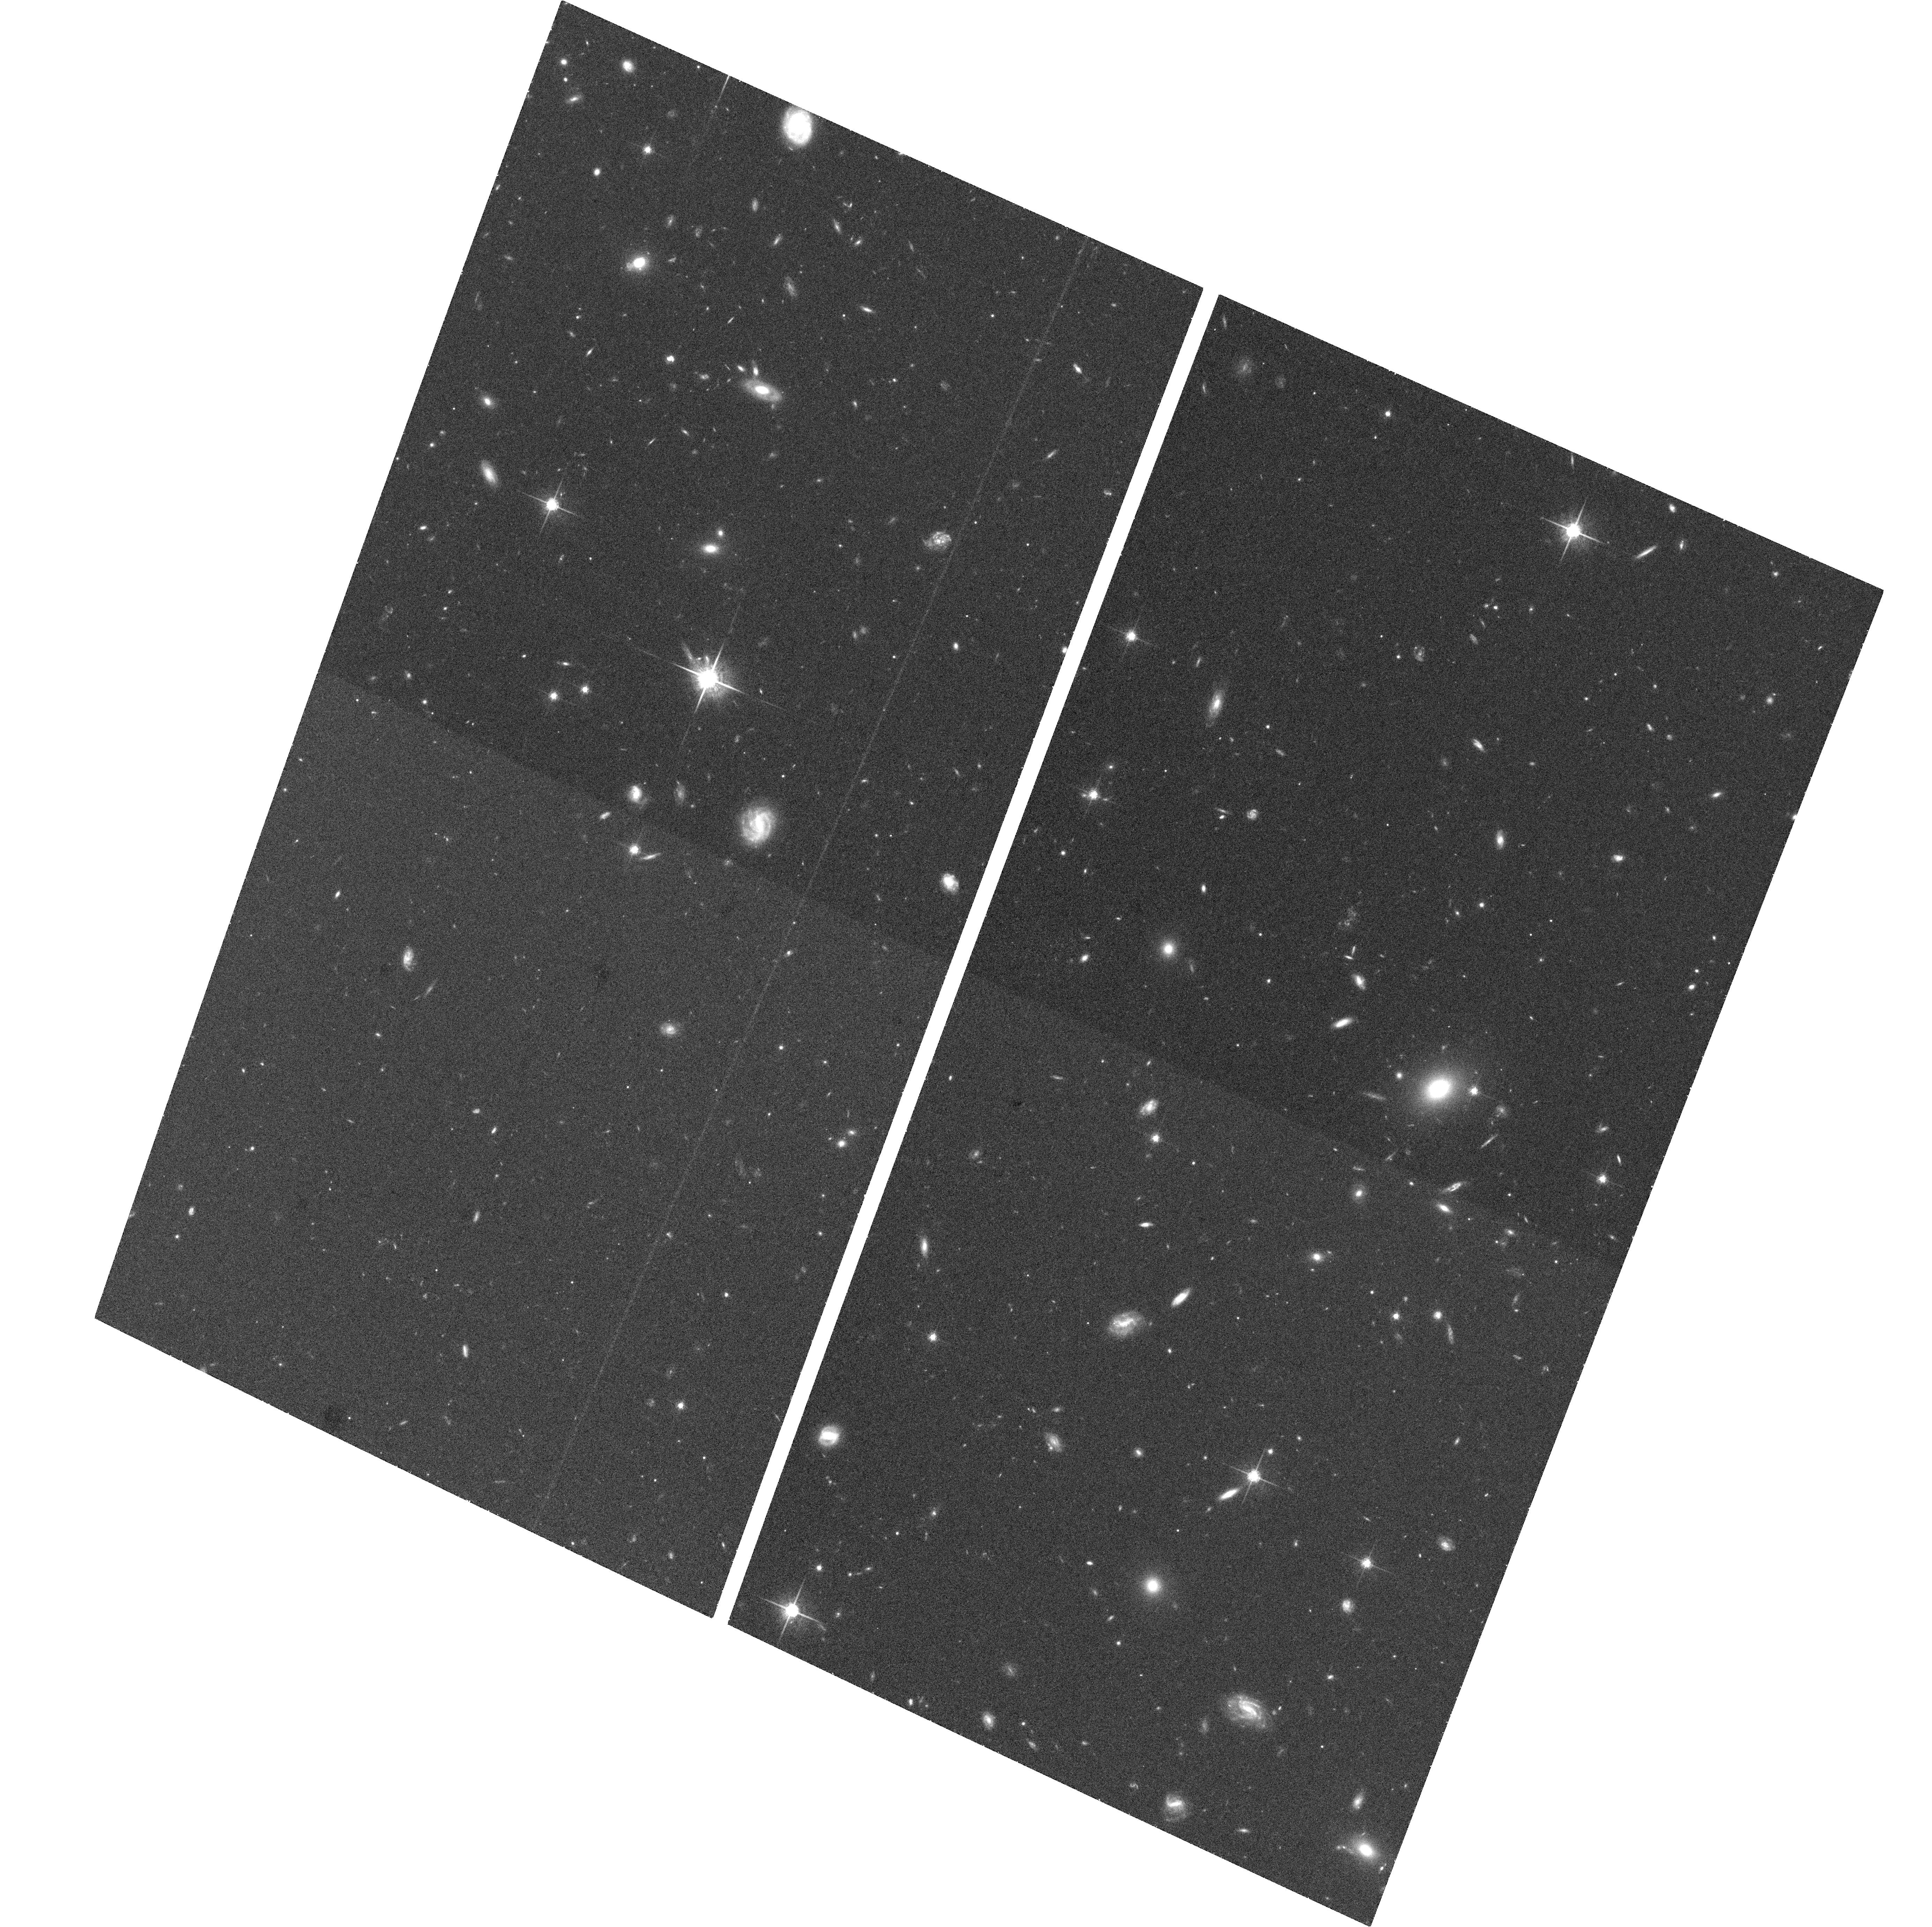
Target: SST171831.6+595317
Instrument: ACS/WFC
Filter: F775W
Exposure: 36 min
Observation ID: hst_10848_04_acs_wfc_f775w_j9om04

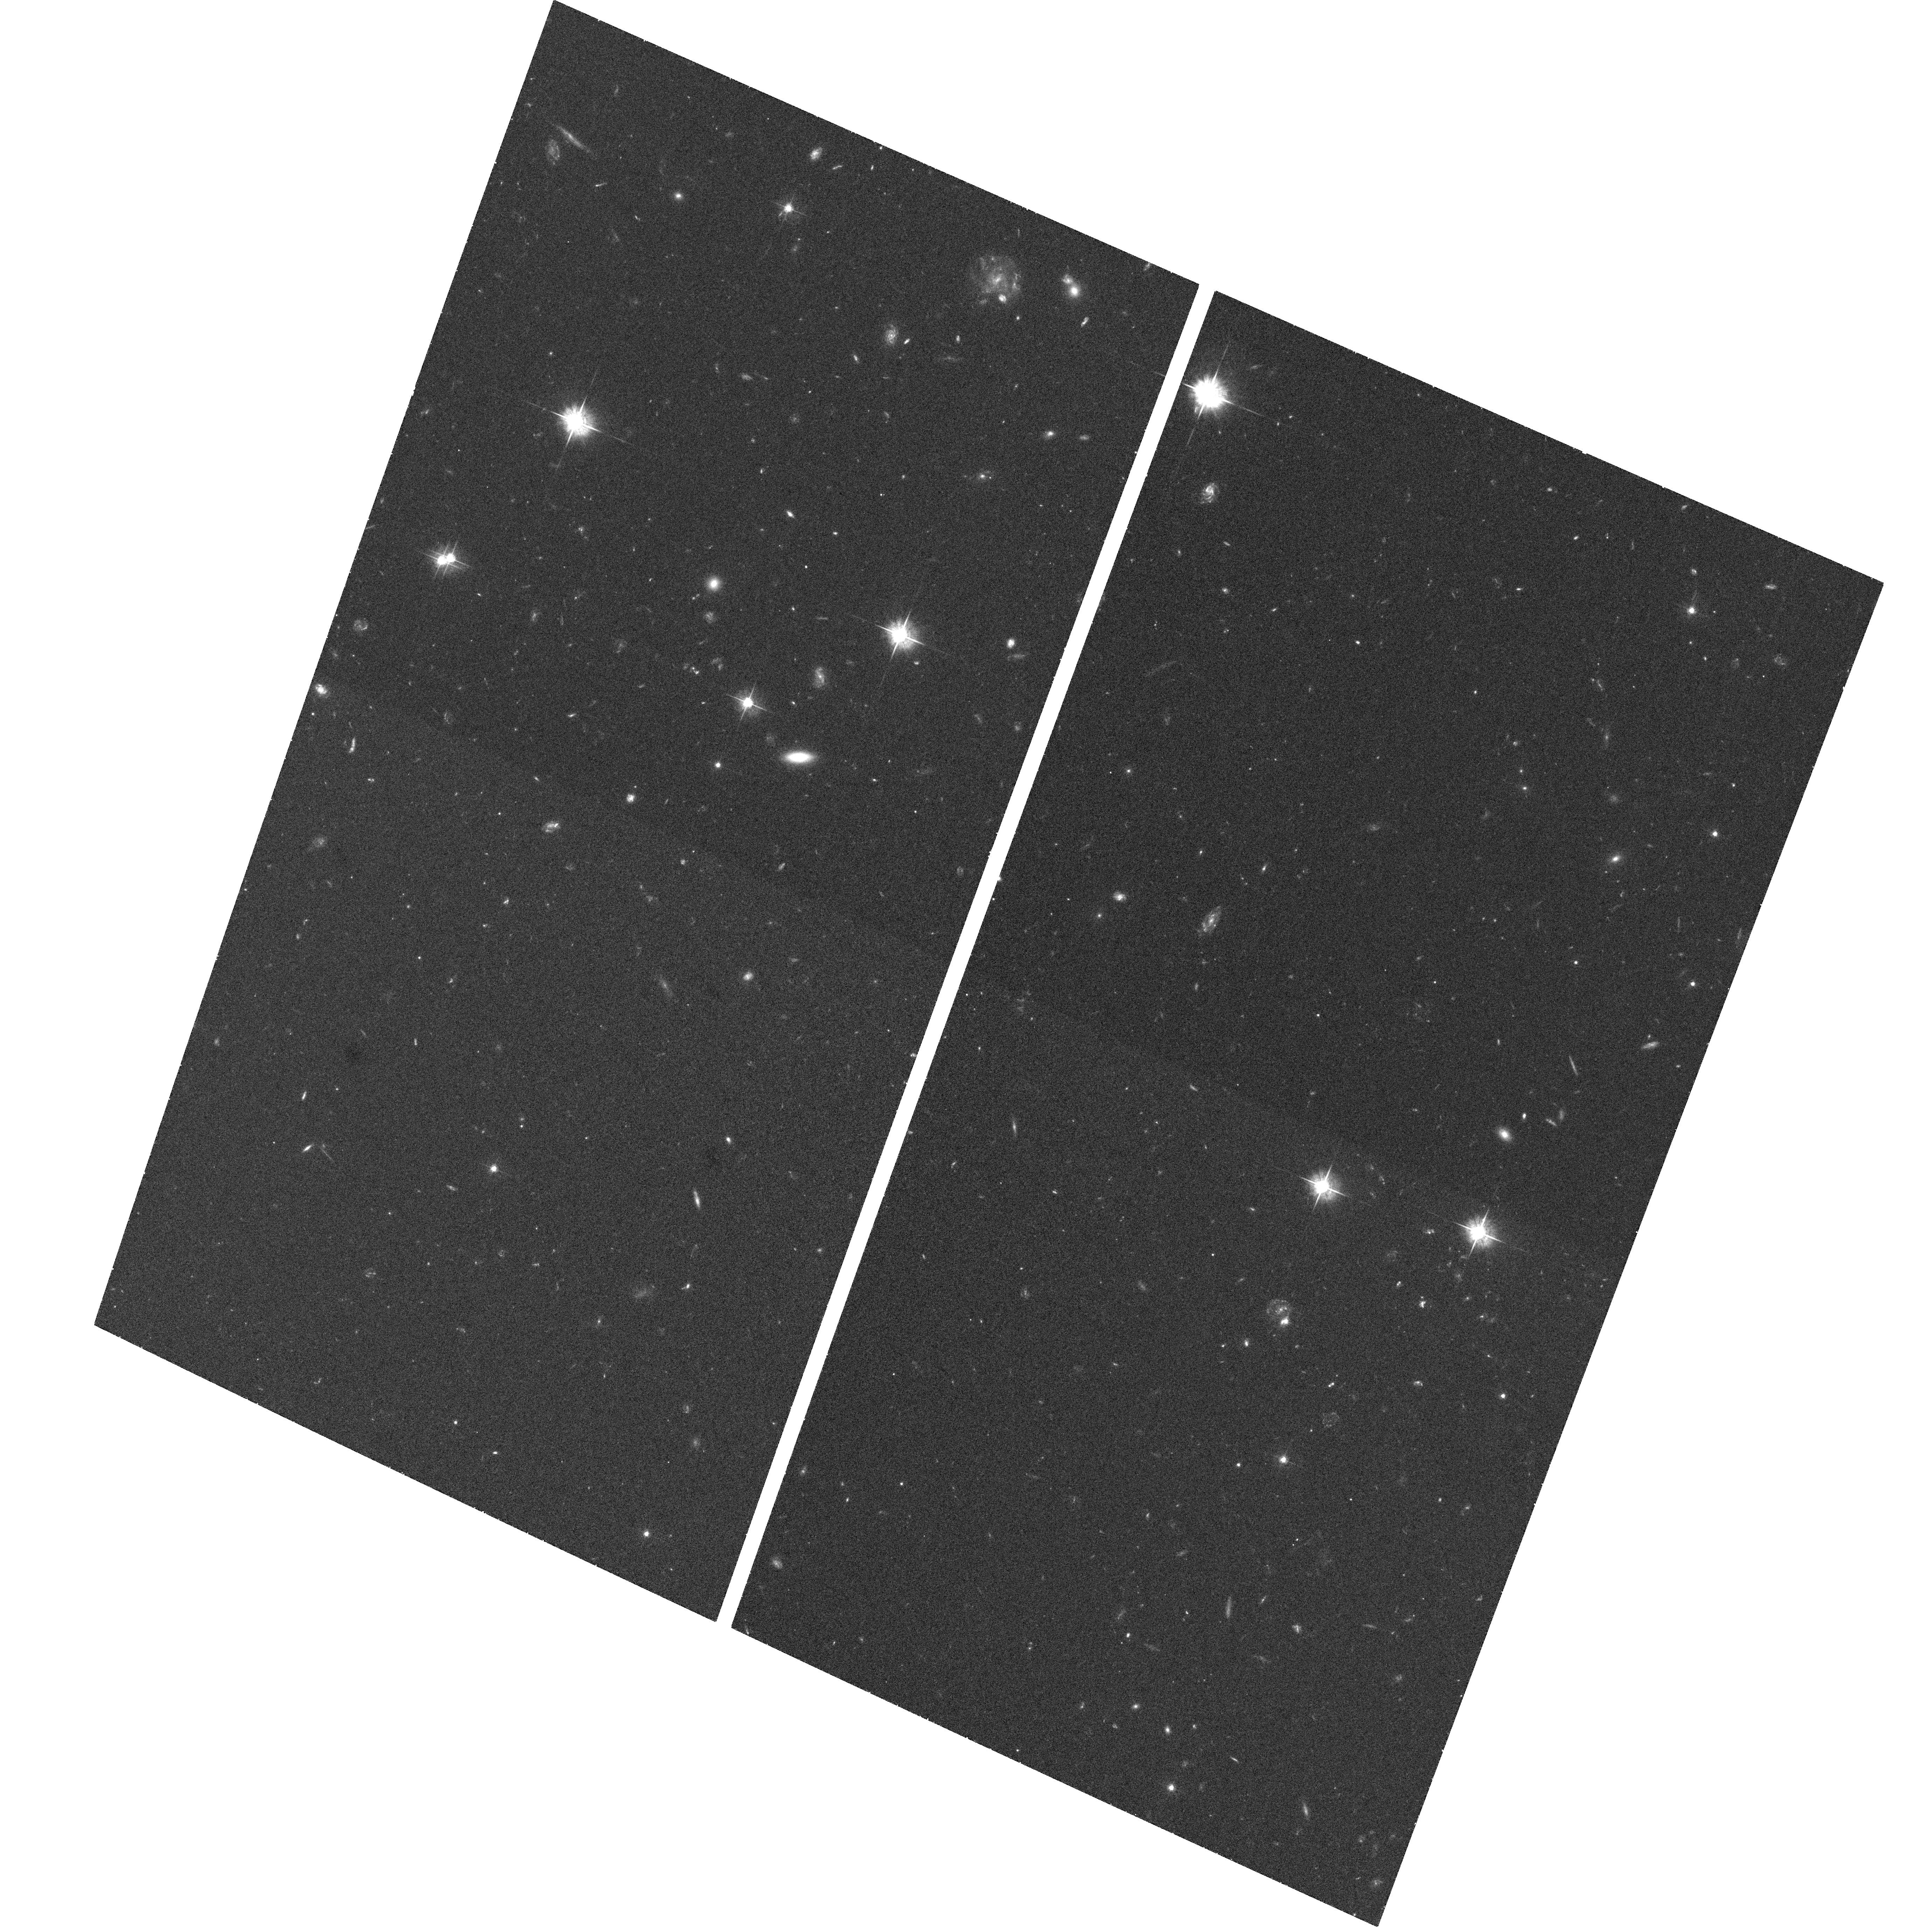
Target: SST171147.4+585839
Instrument: ACS/WFC
Filter: F555W
Exposure: 37 min
Observation ID: hst_10848_02_acs_wfc_f555w_j9om02

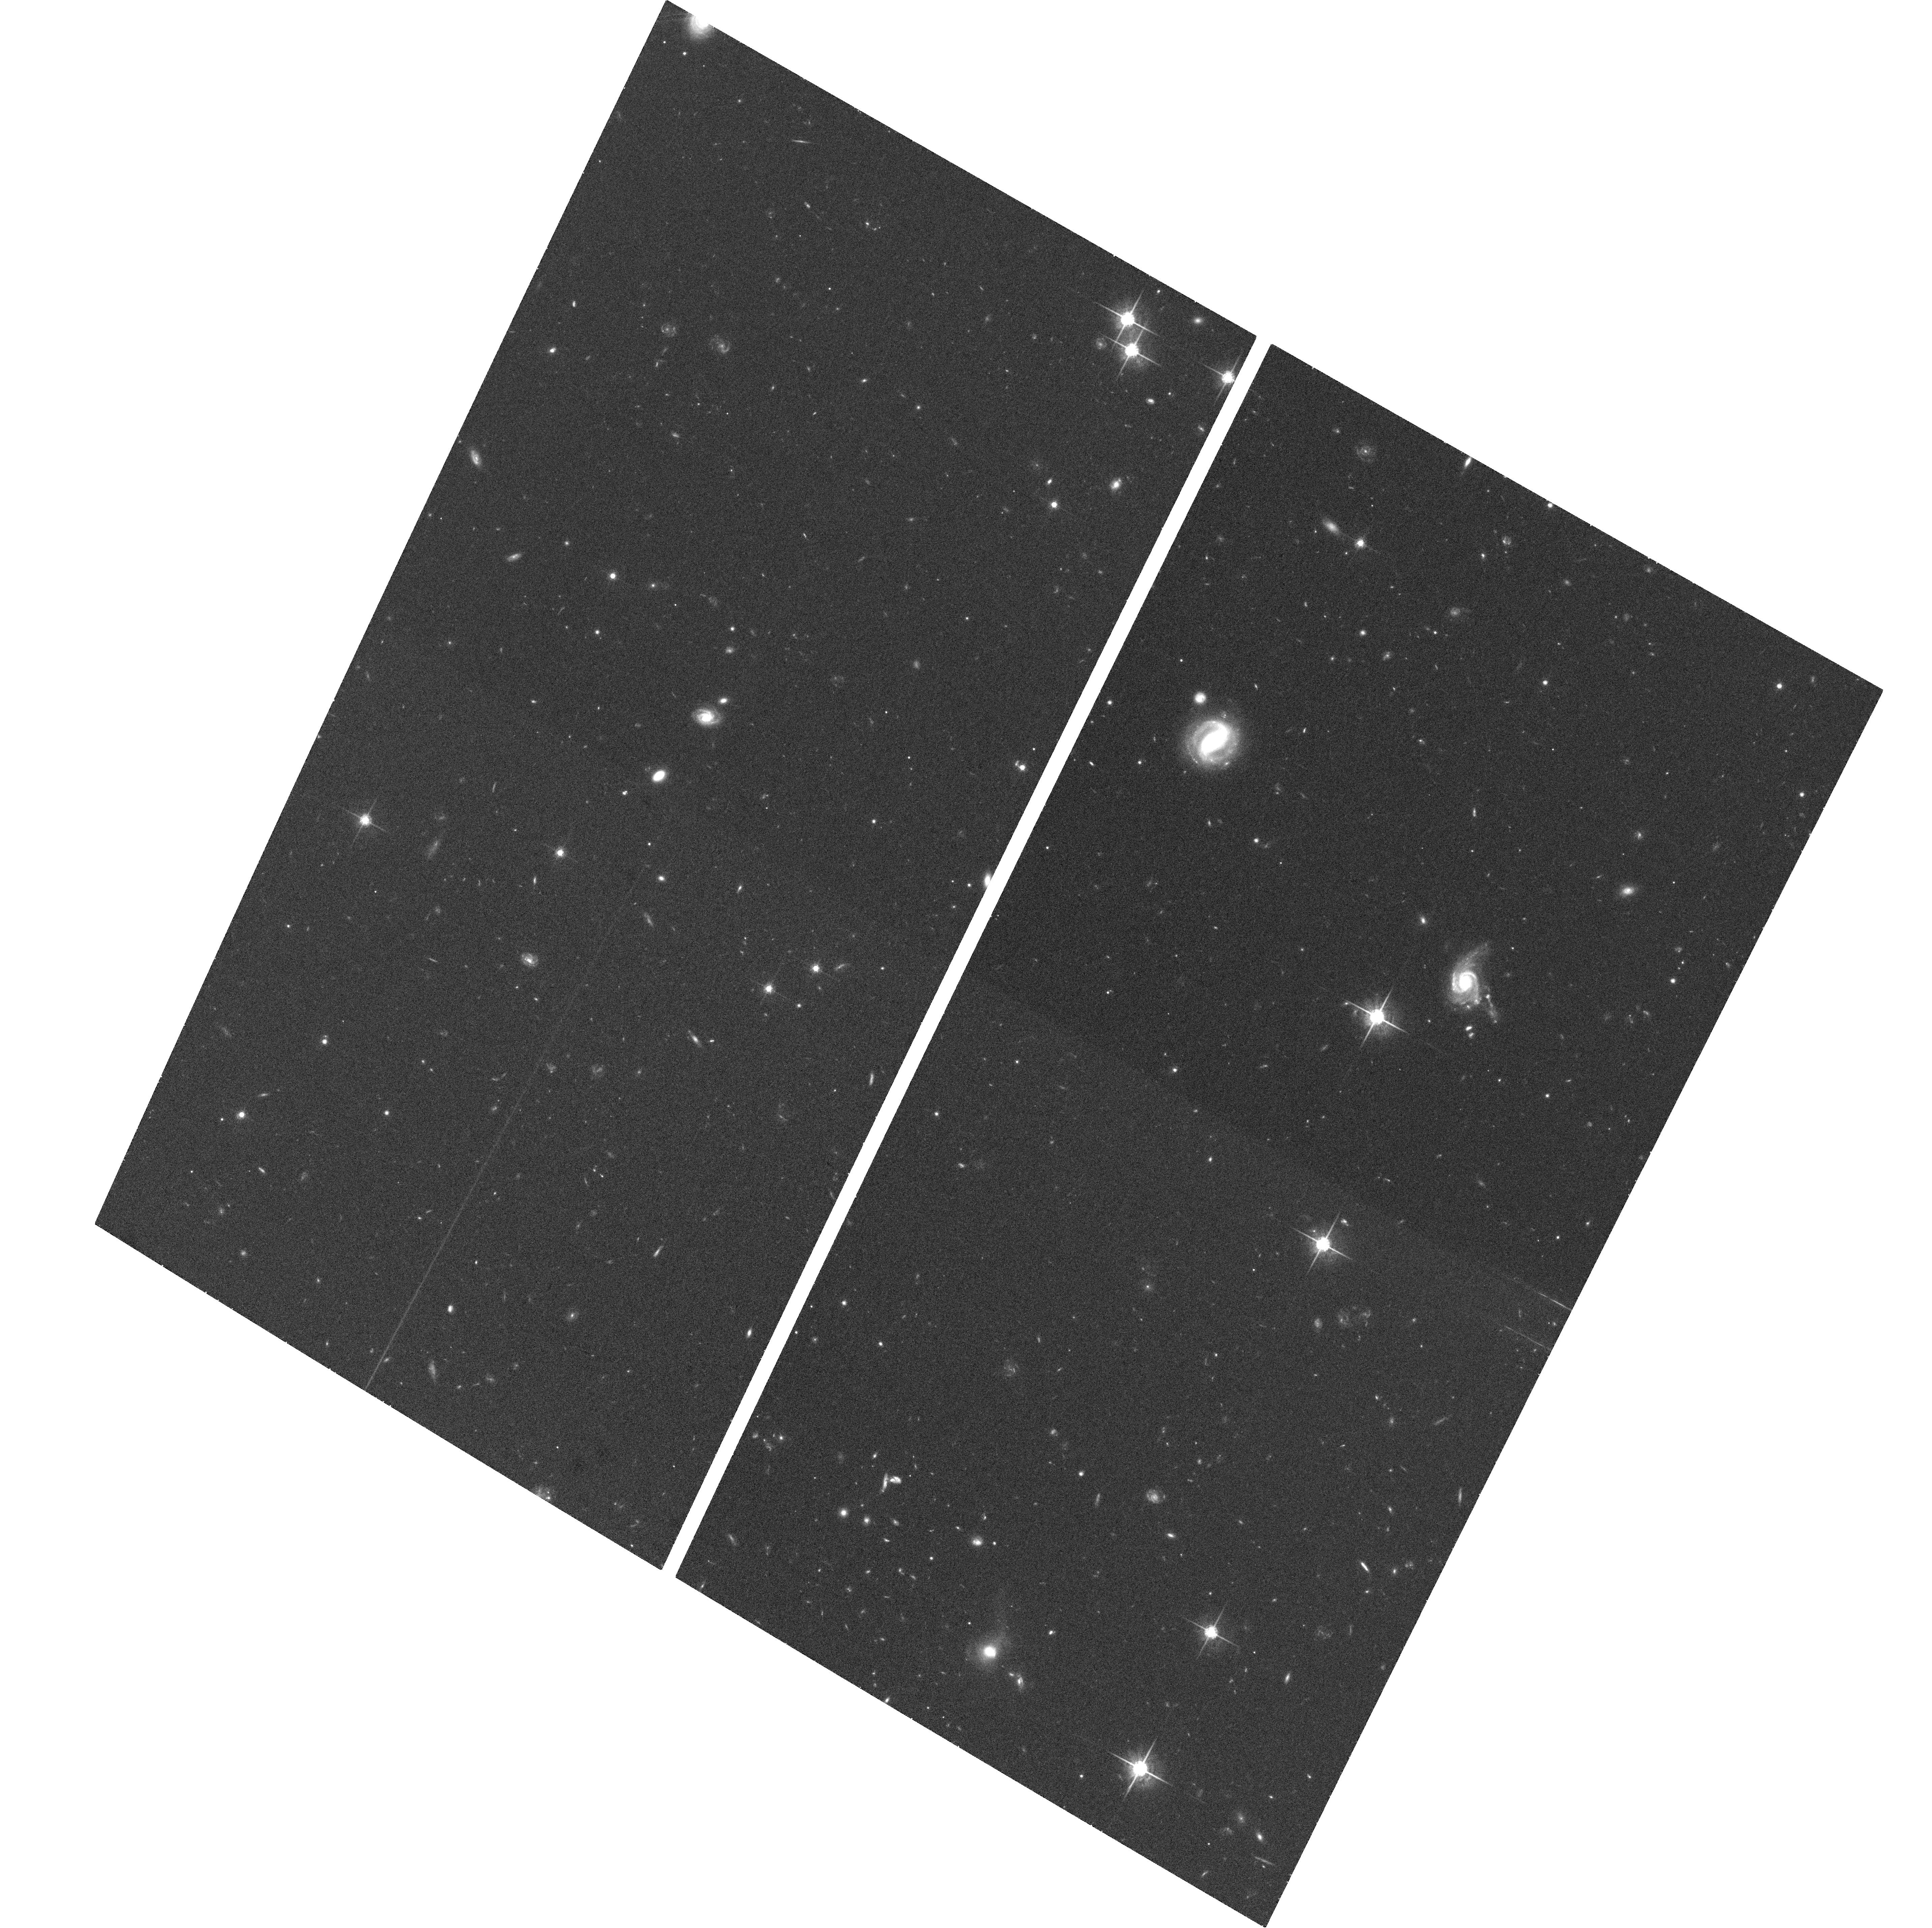
Target: SST171106.8+590436
Instrument: ACS/WFC
Filter: F775W
Exposure: 36 min
Observation ID: hst_10848_01_acs_wfc_f775w_j9om01

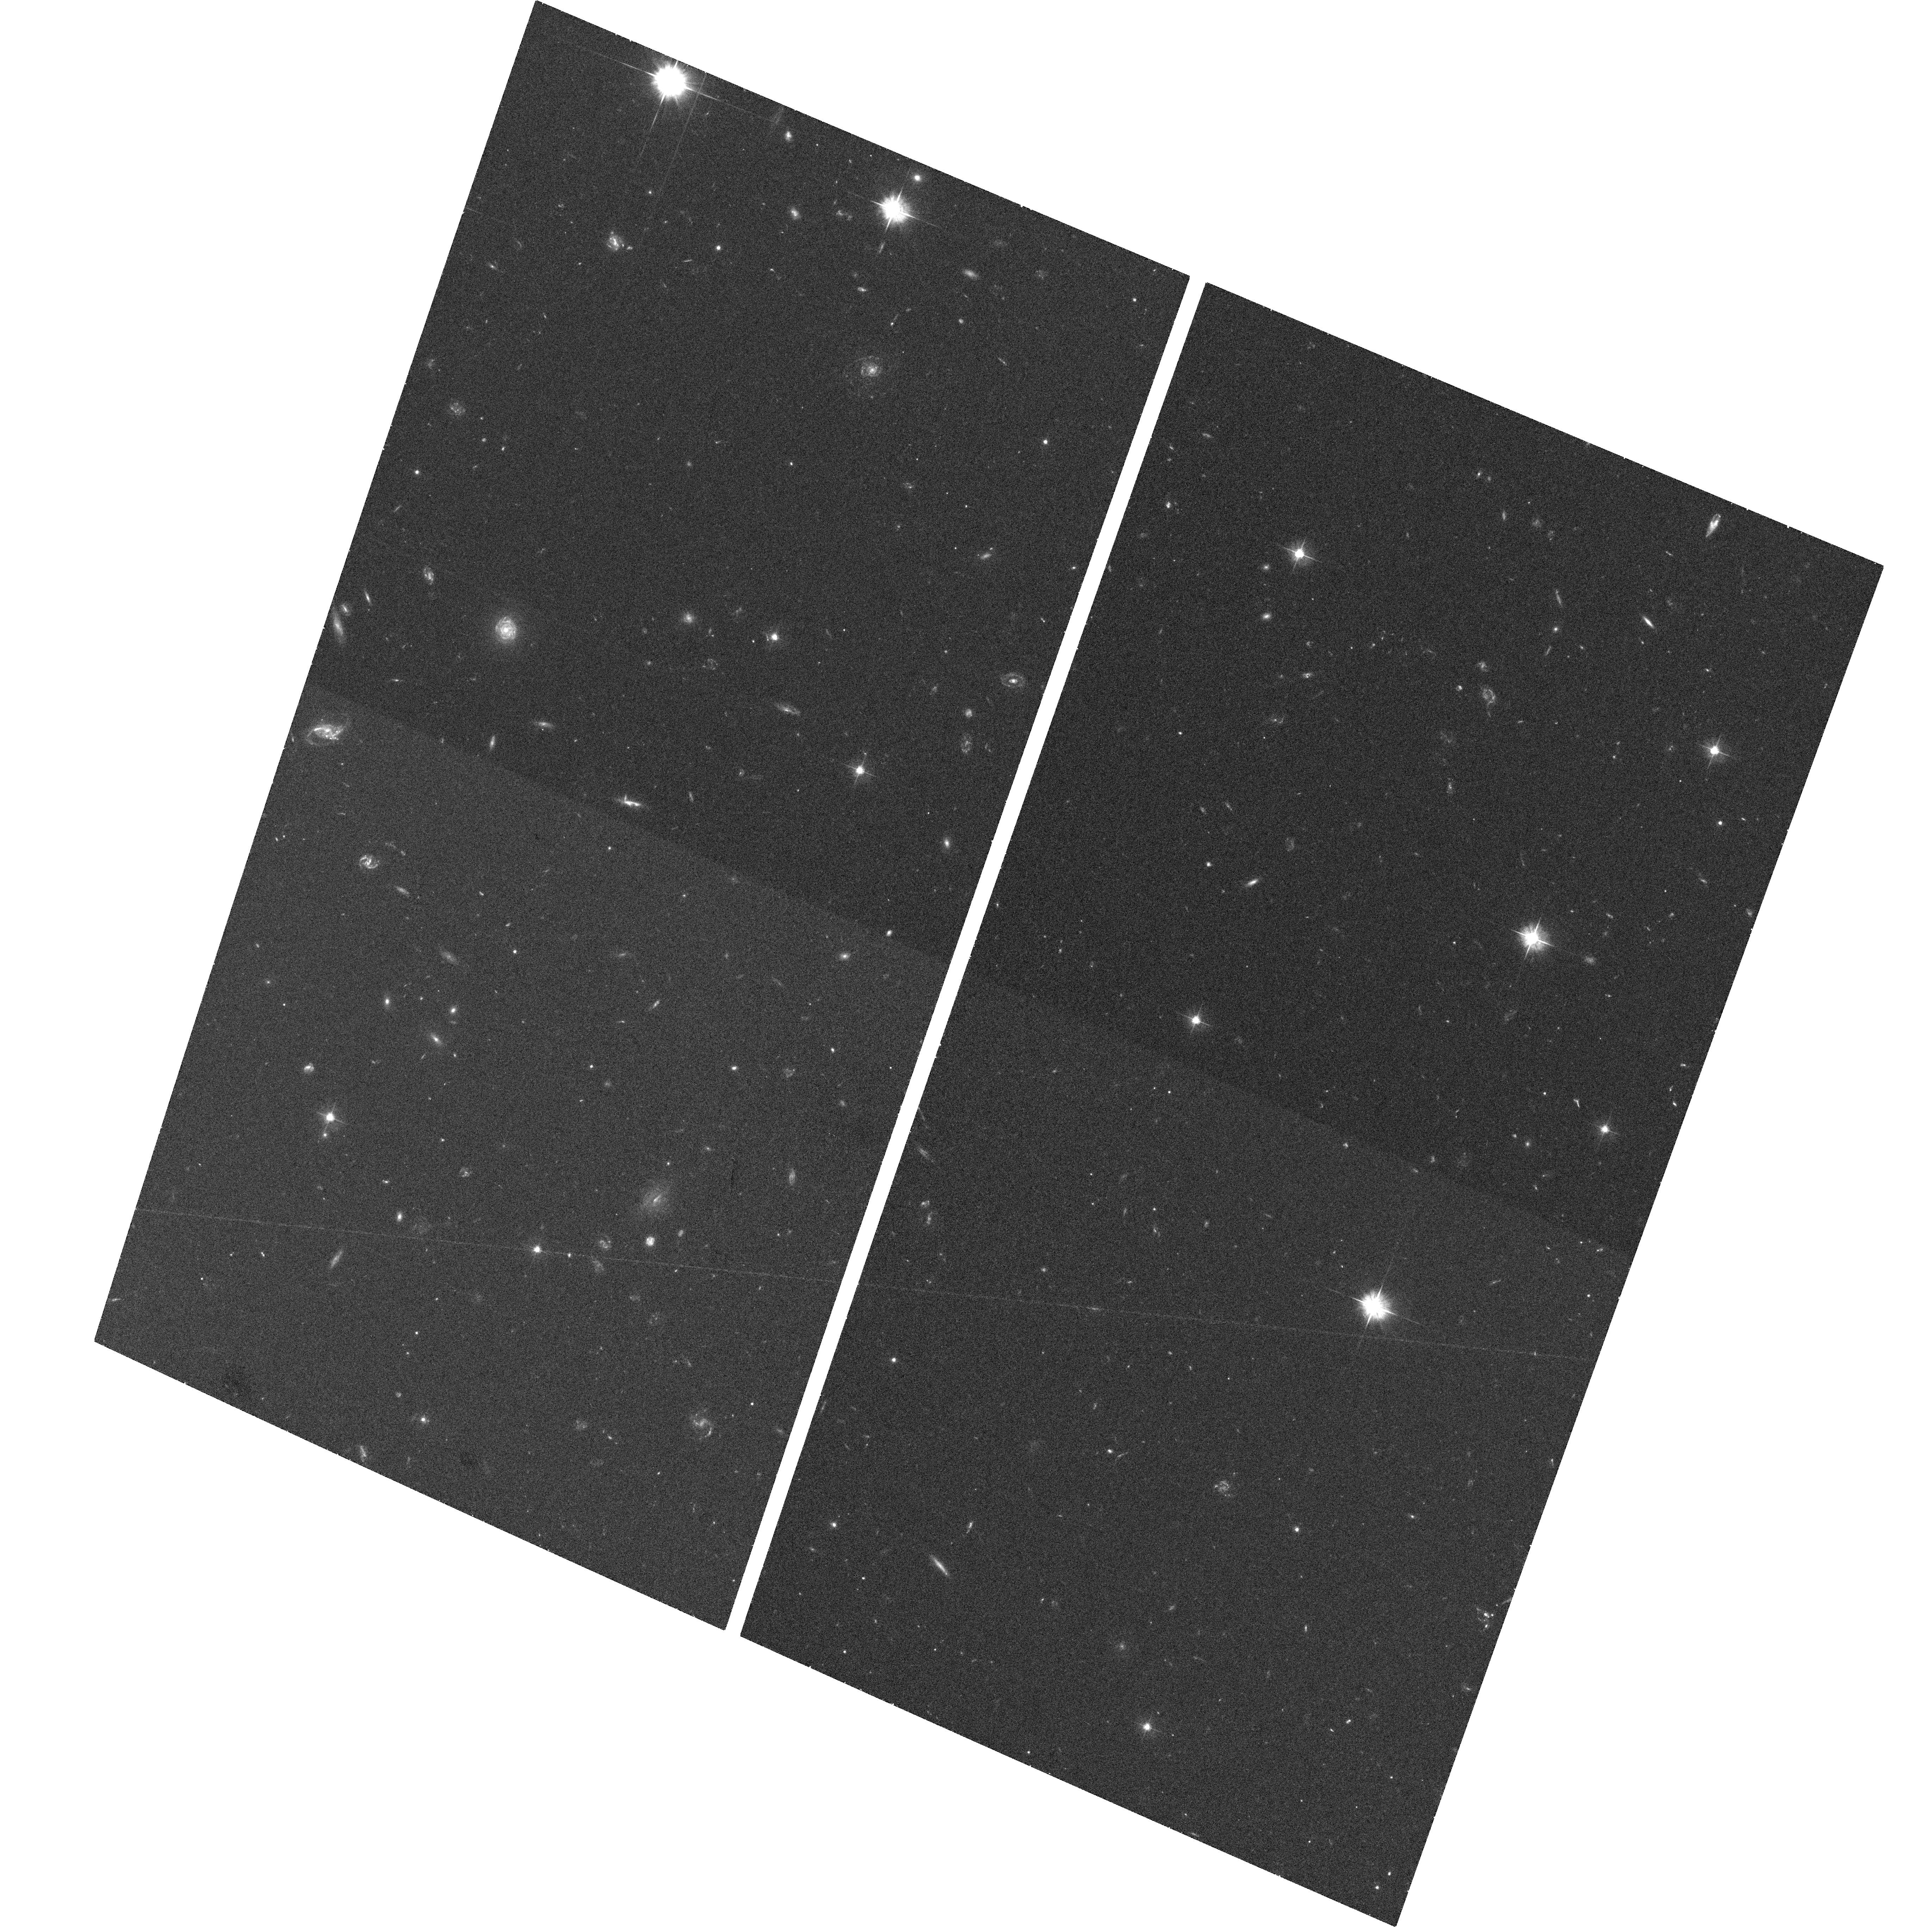
Target: SST172458.3+591545
Instrument: ACS/WFC
Filter: F475W
Exposure: 37 min
Observation ID: hst_10848_06_acs_wfc_f475w_j9om06

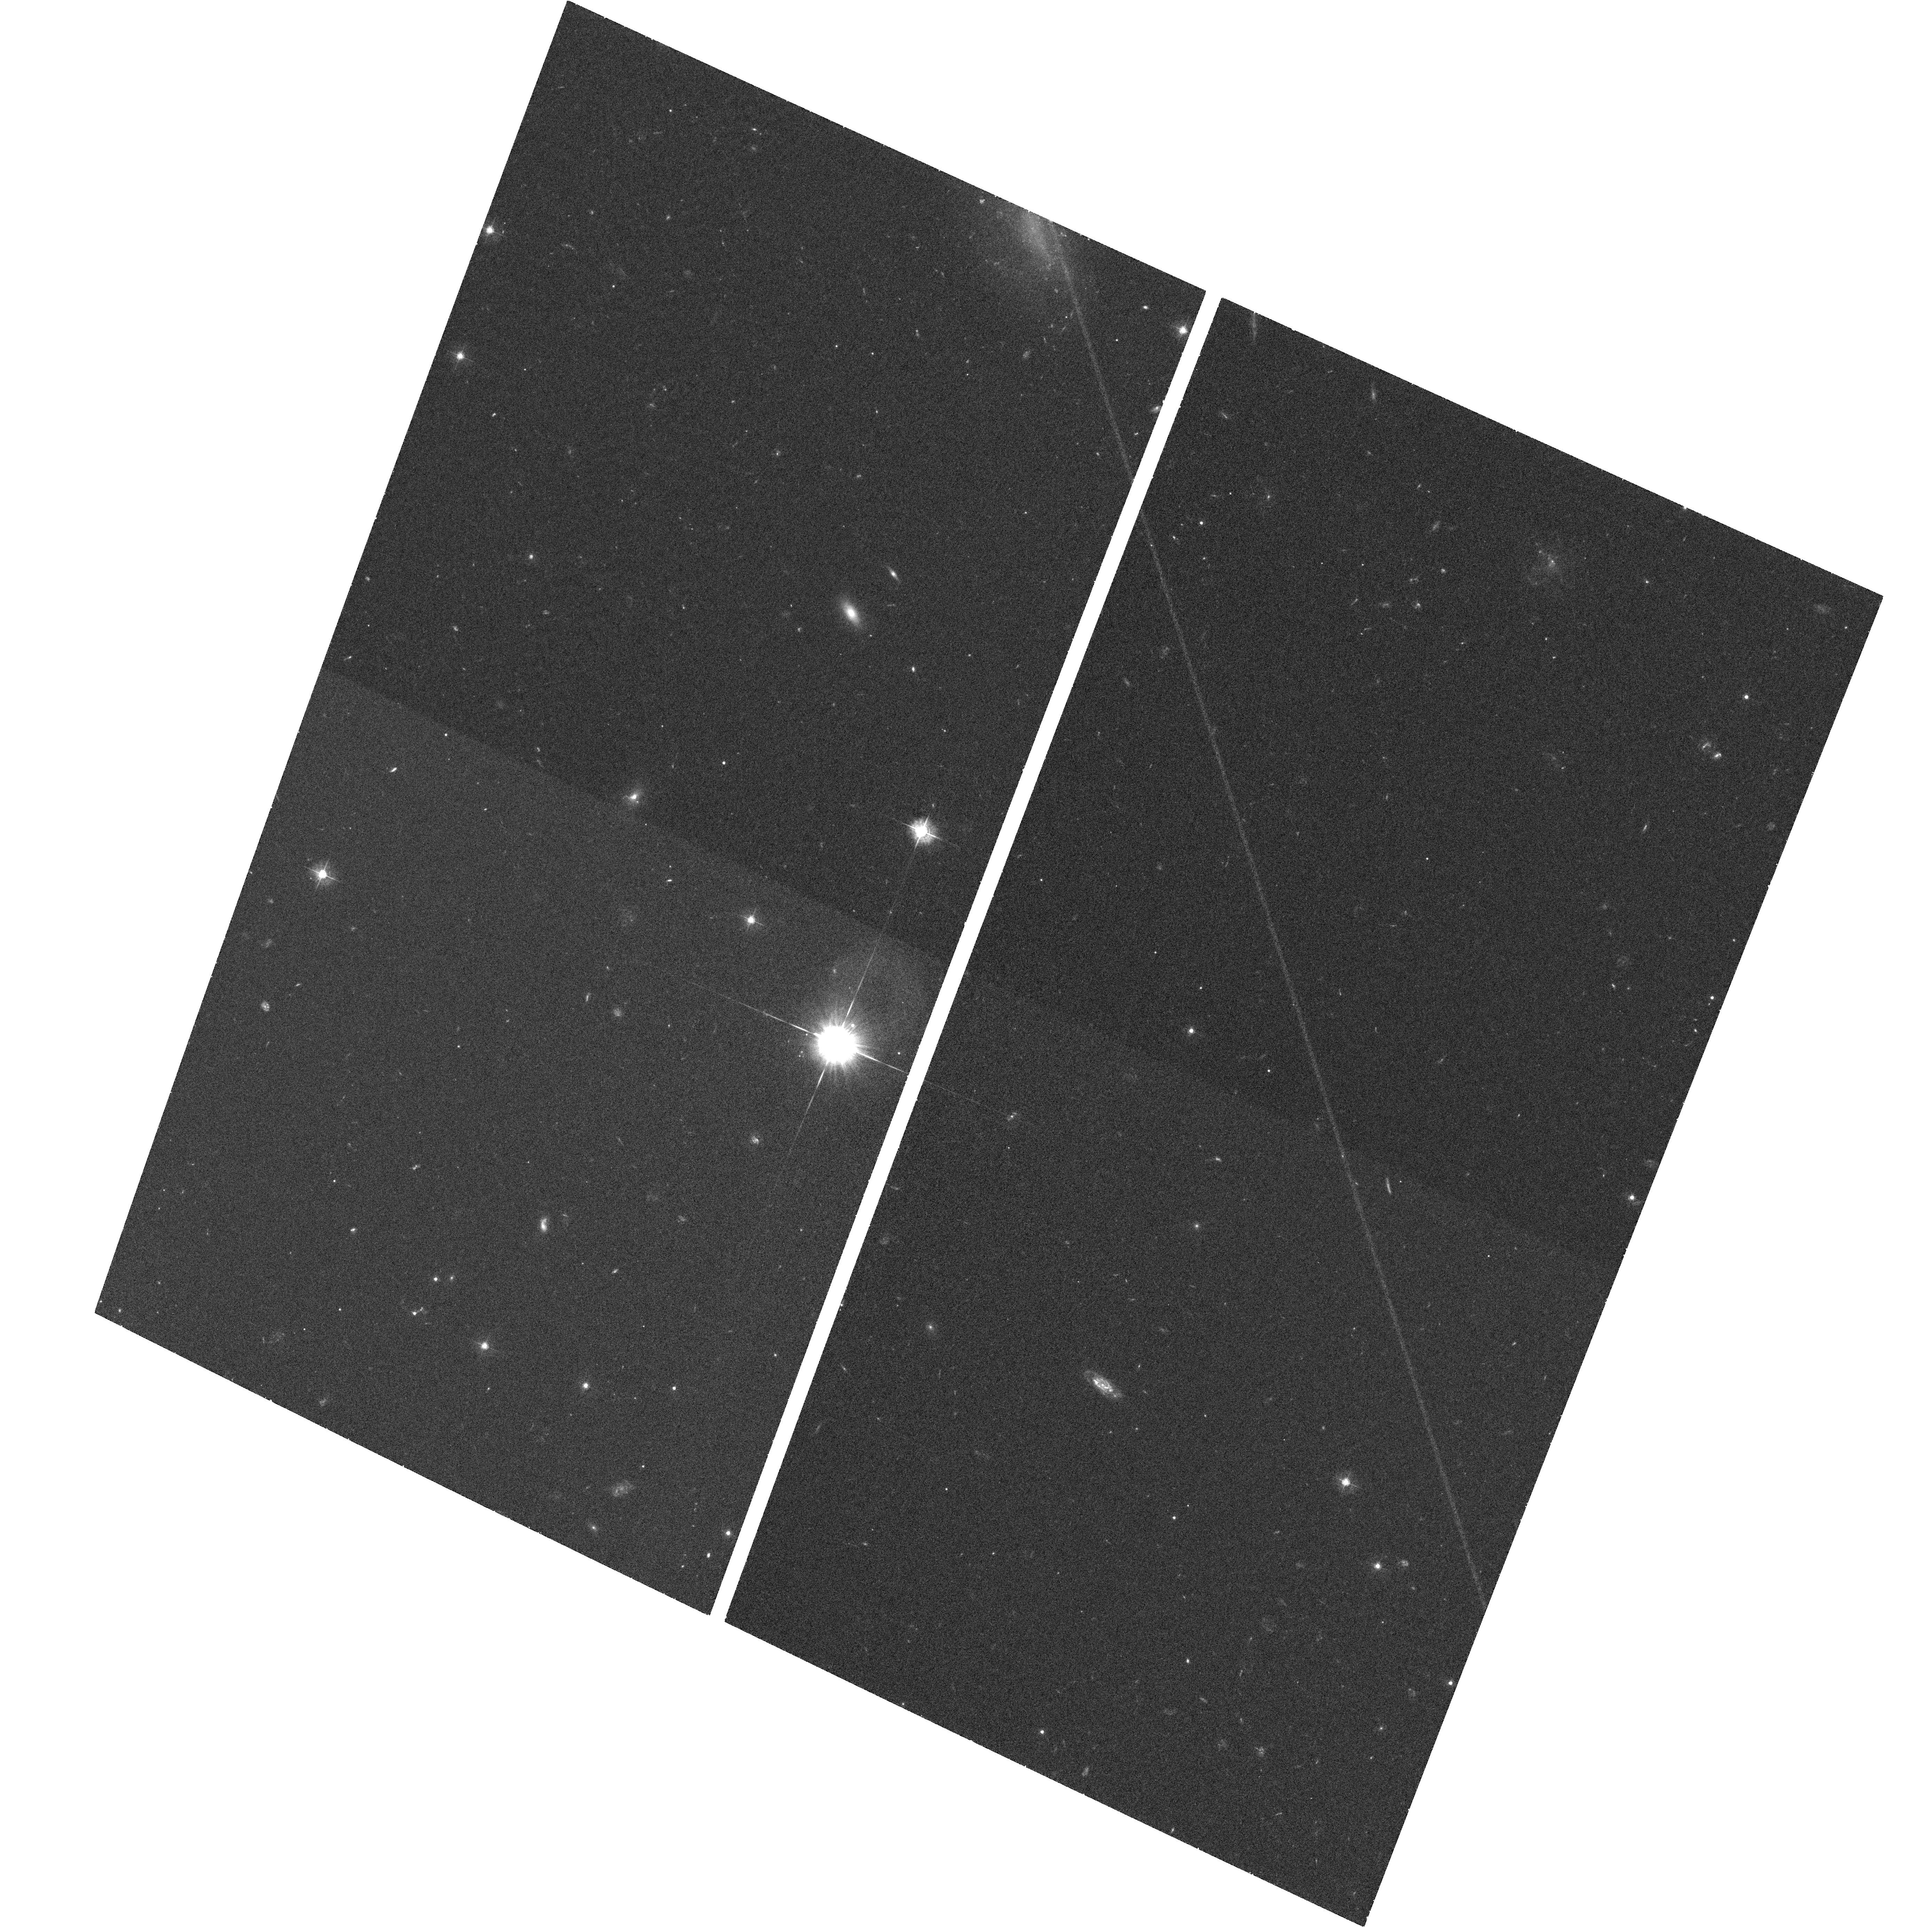
Target: SST172123.1+601214
Instrument: ACS/WFC
Filter: F435W
Exposure: 37 min
Observation ID: hst_10848_05_acs_wfc_f435w_j9om05

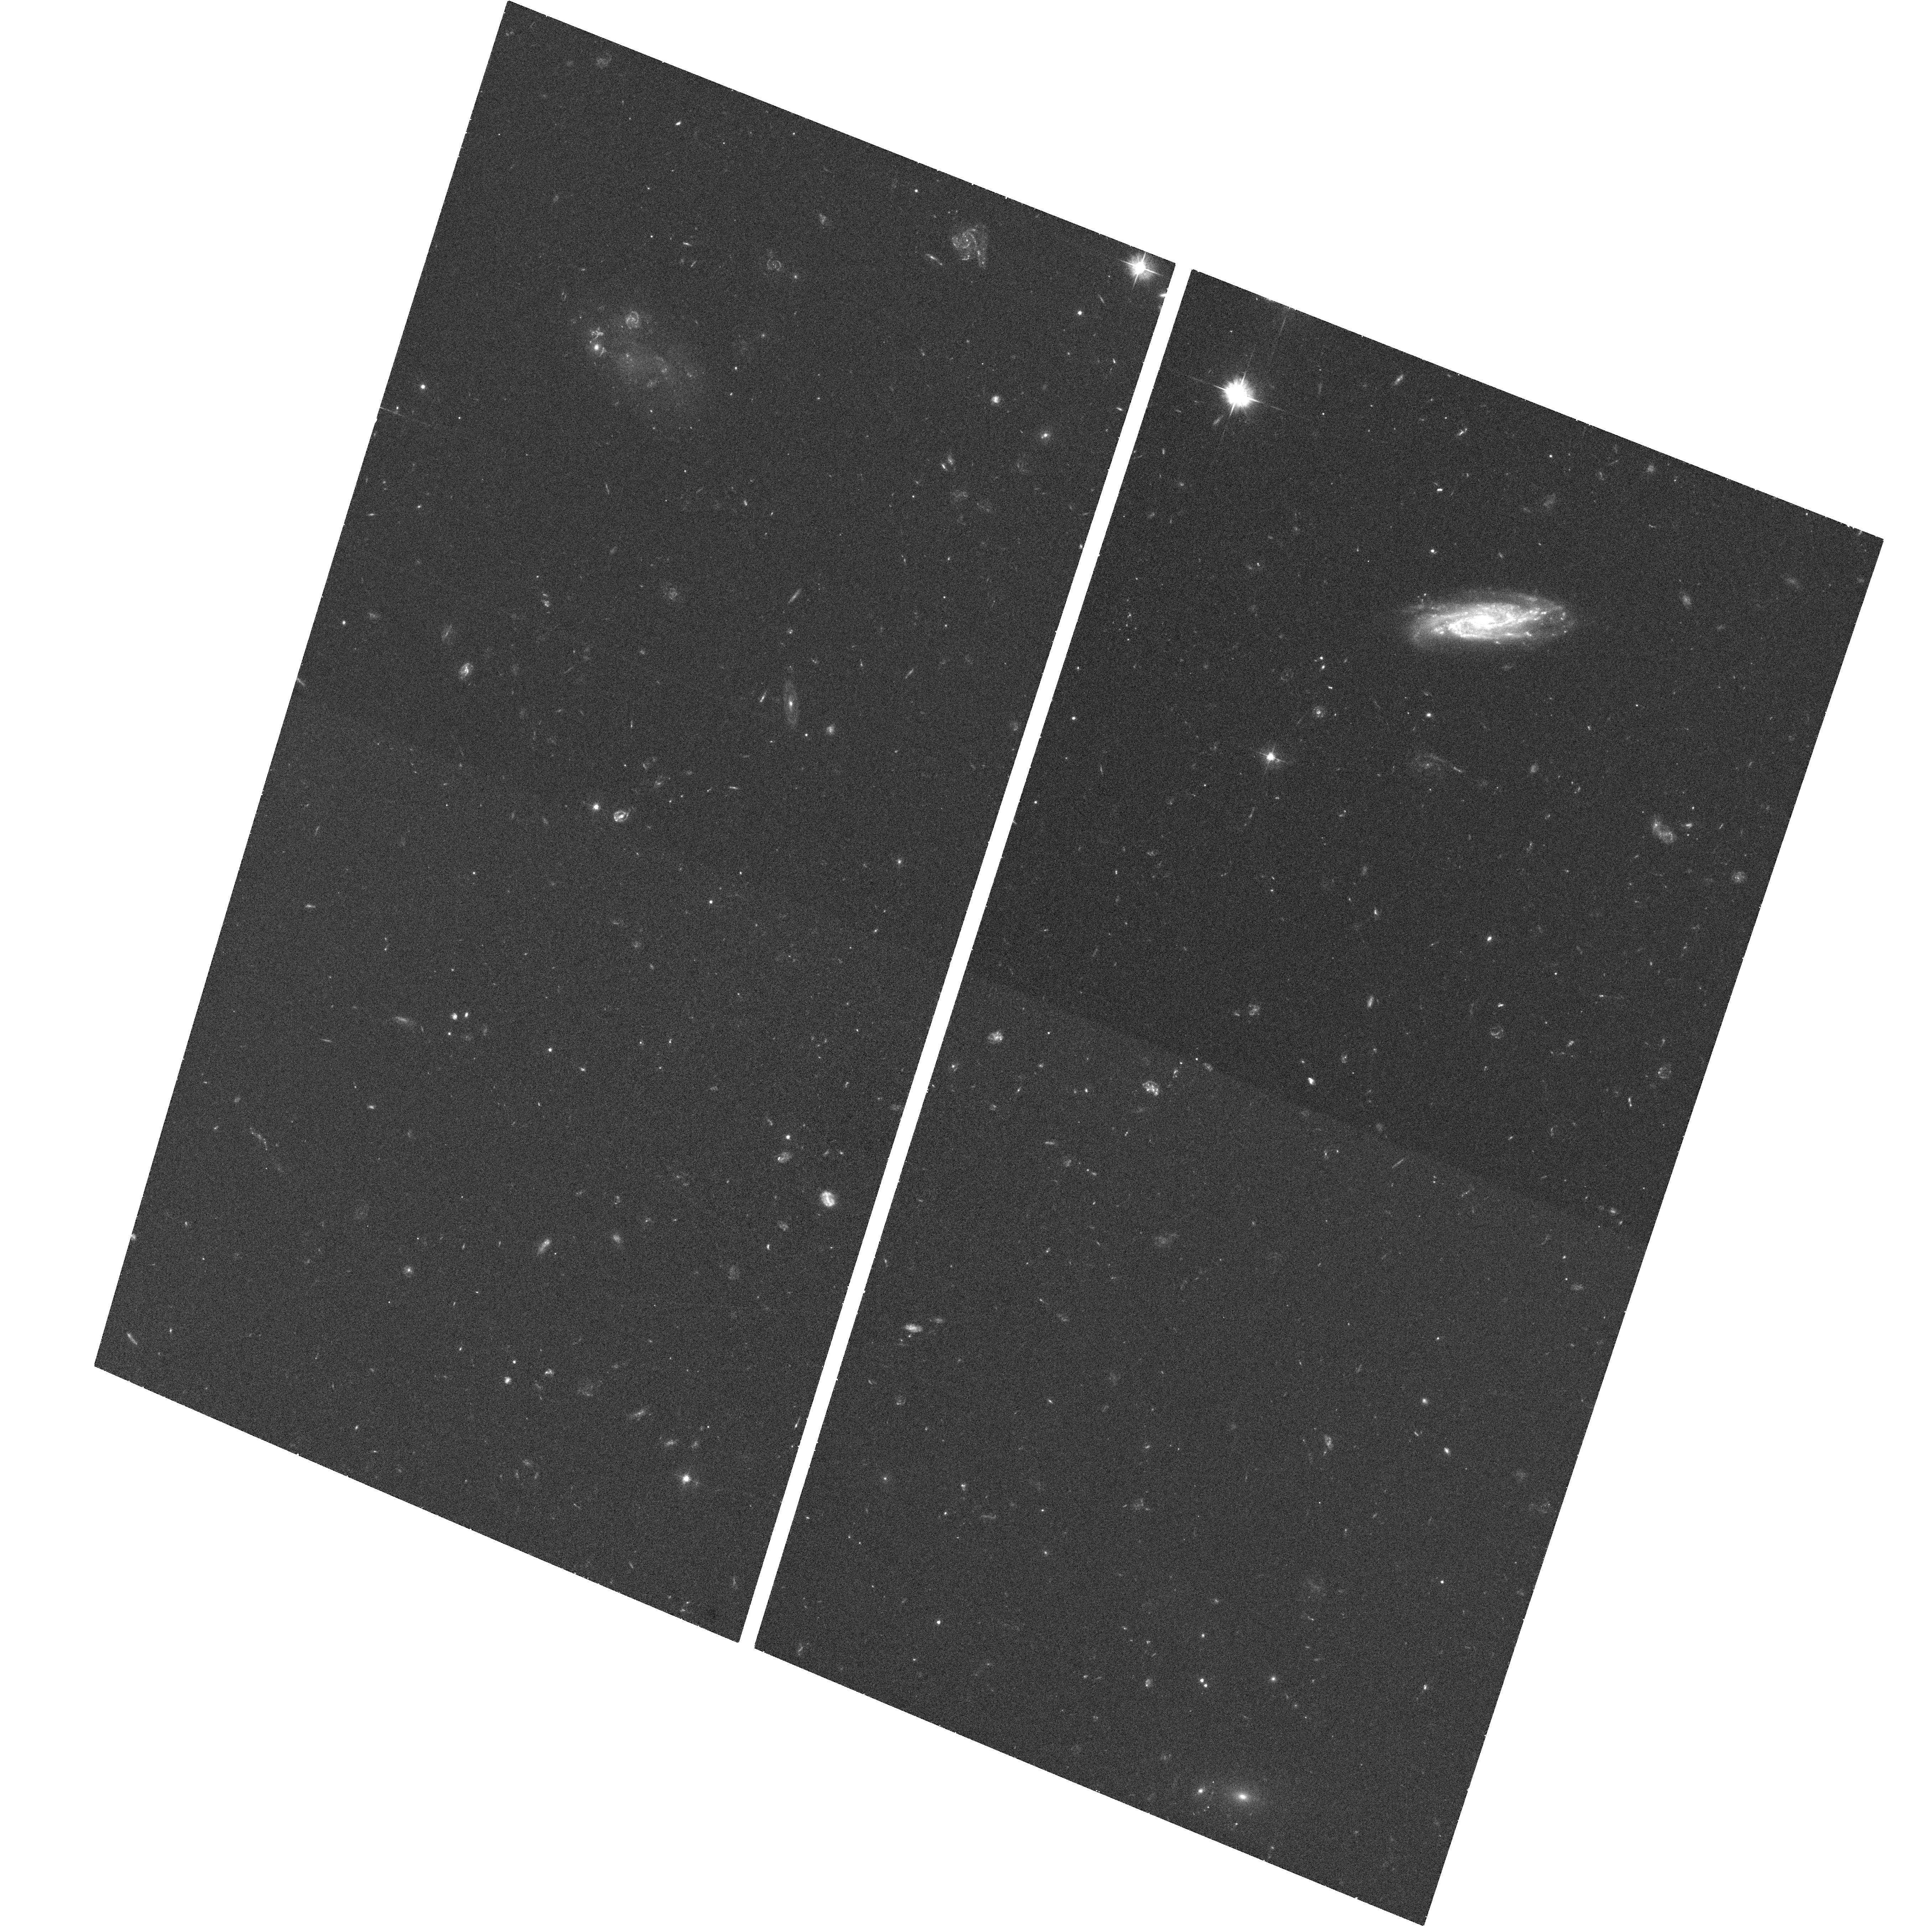
Target: SST171324.3+585549
Instrument: ACS/WFC
Filter: F475W
Exposure: 37 min
Observation ID: hst_10848_03_acs_wfc_f475w_j9om03

Relating the host galaxies of type-2 quasars to their infrared properties (PI: Lacy, Mark D.)

The obscured quasar population has been found to consist of a wide variety of objects. In this proposal, we wish to study the host galaxies of six z~0.6 type-2 quasars selected via their mid-infrared emission. Infrared spectra and photometry of these objects show that they include both actively star-forming and non-starforming galaxies, and have dust columns to the AGN ranging from moderate to high. We will relate the host galaxy properties to the infrared properties of these type-2 quasars, and to the host galaxies of type-1 quasars of similar redshift and bolometric luminosity. These observations will thus help us to understand how the different types of obscured quasars are related to each other, and to the normal quasar population.